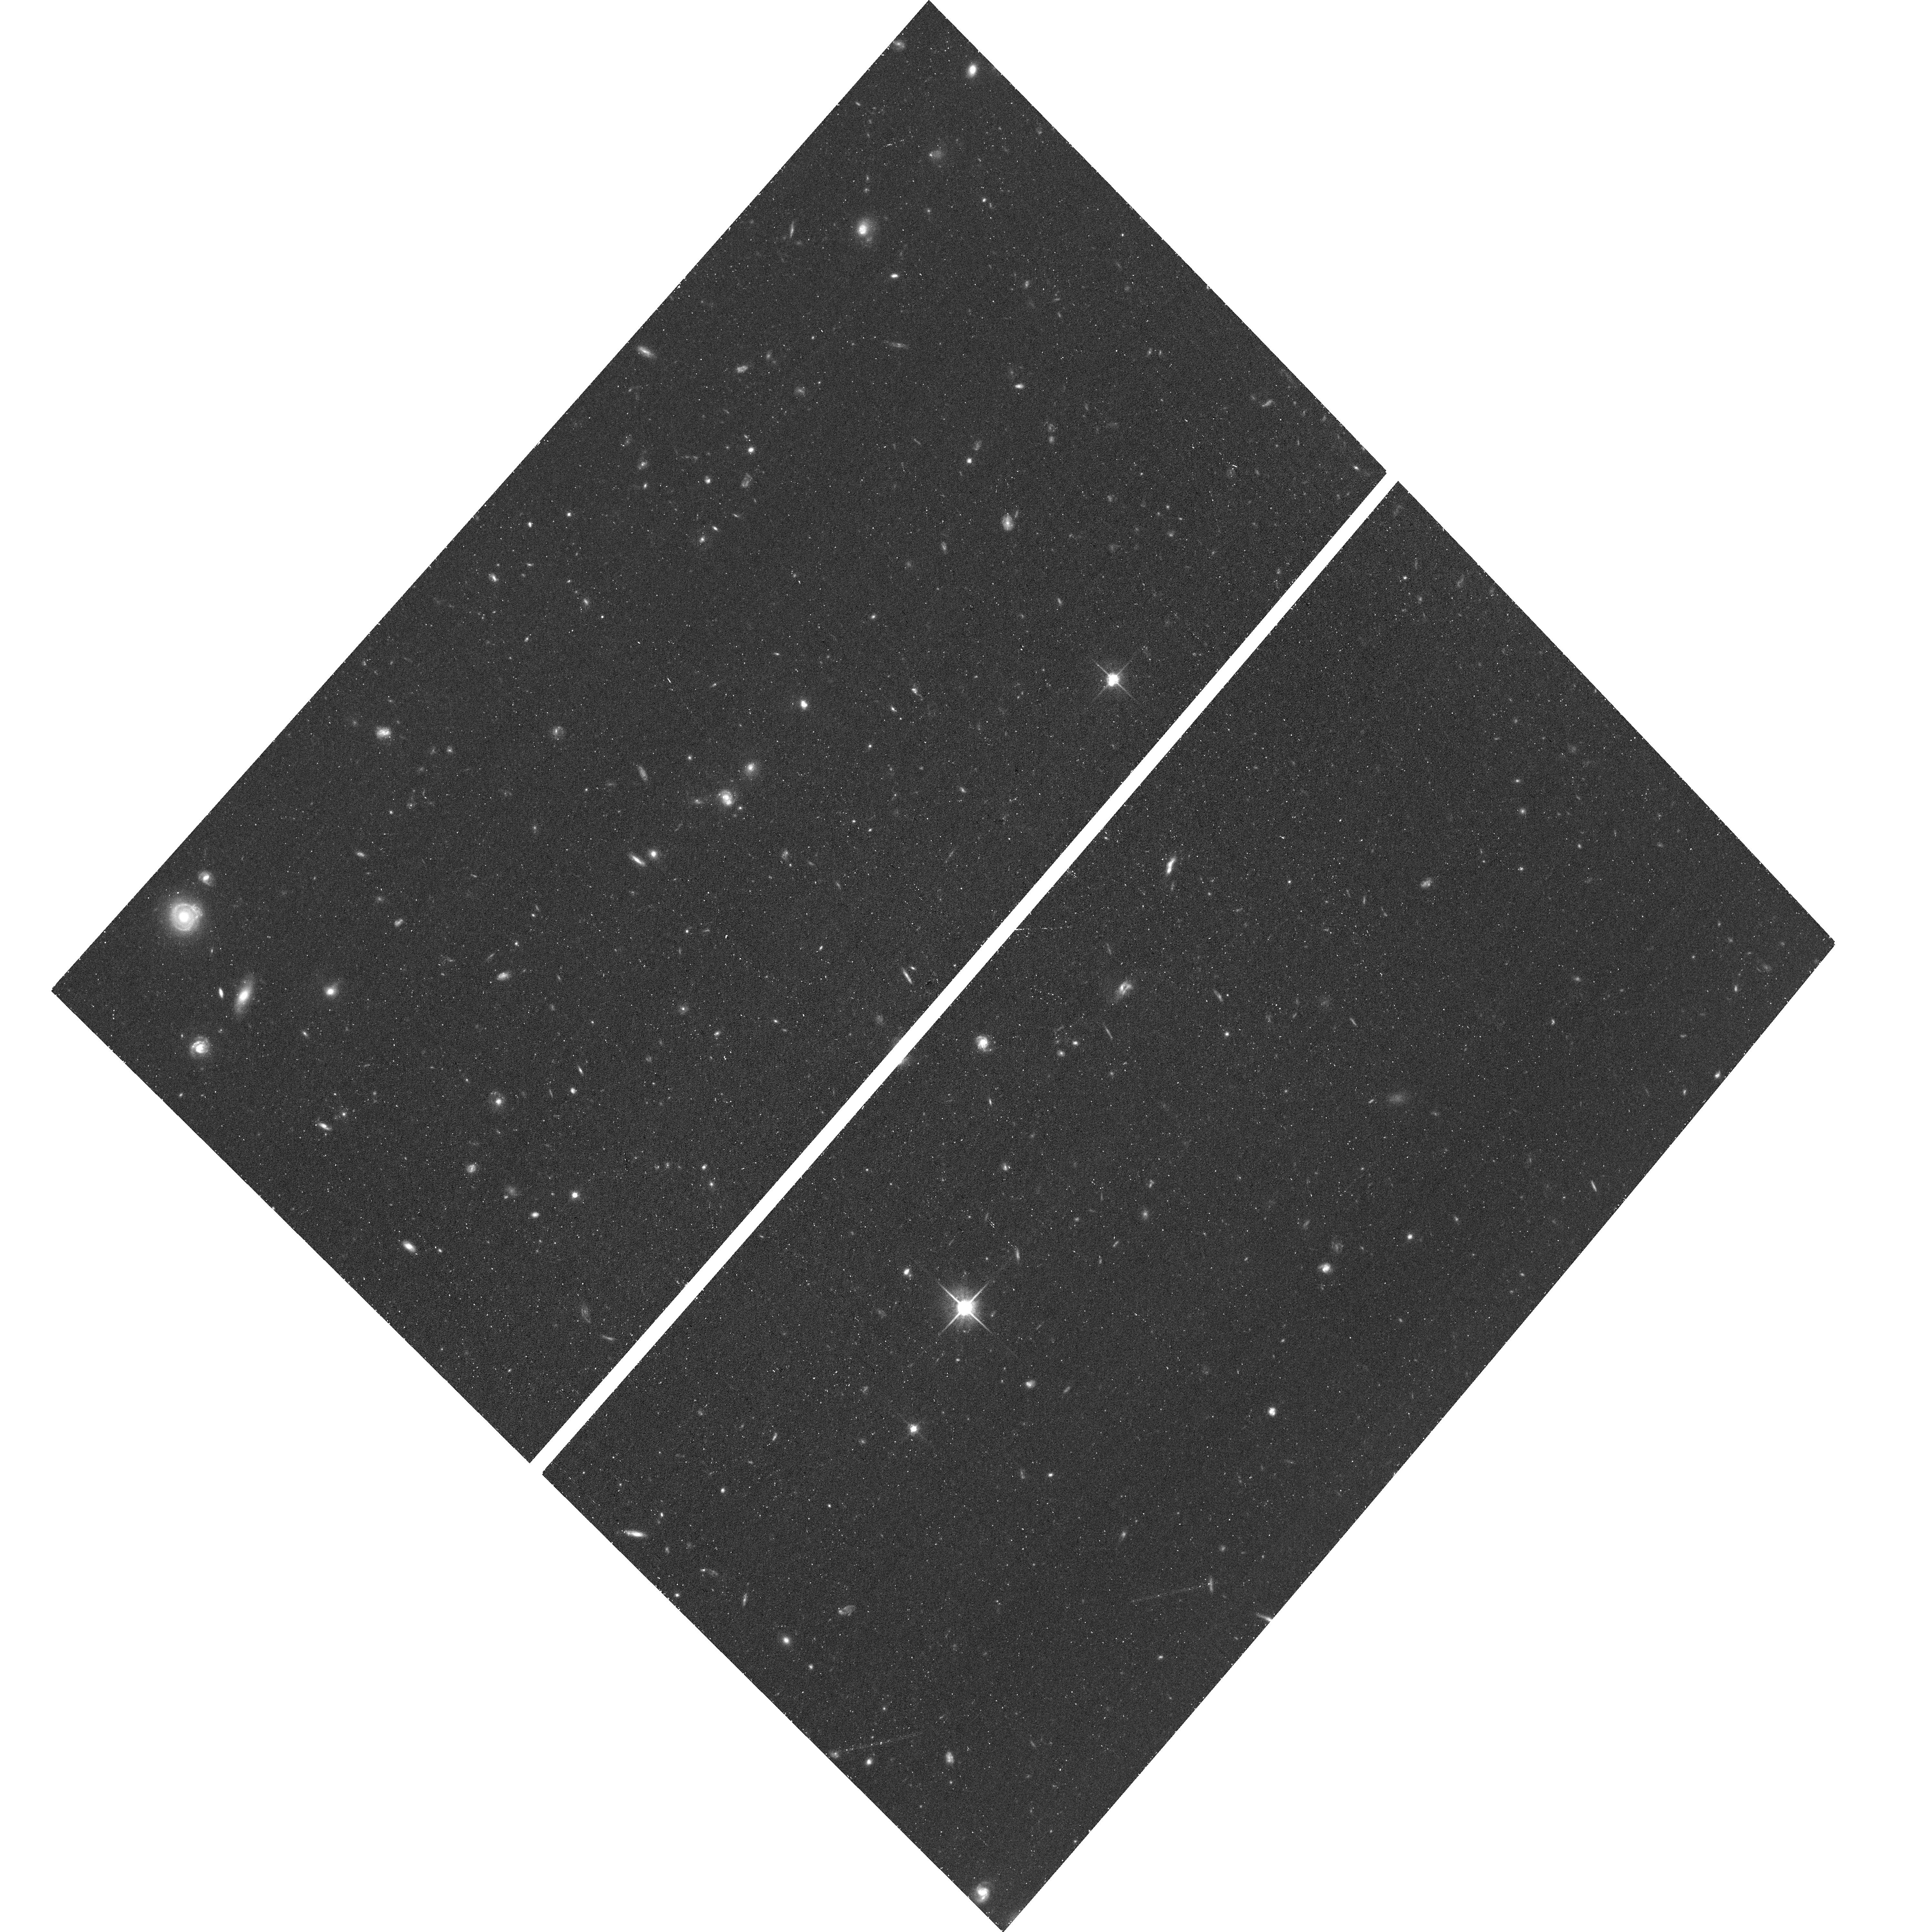
Target: M94-CL9. Instrument: ACS/WFC. Filter: F814W. Exposure: 38 min. Observation ID: hst_17712_03_acs_wfc_f814w_jfha03

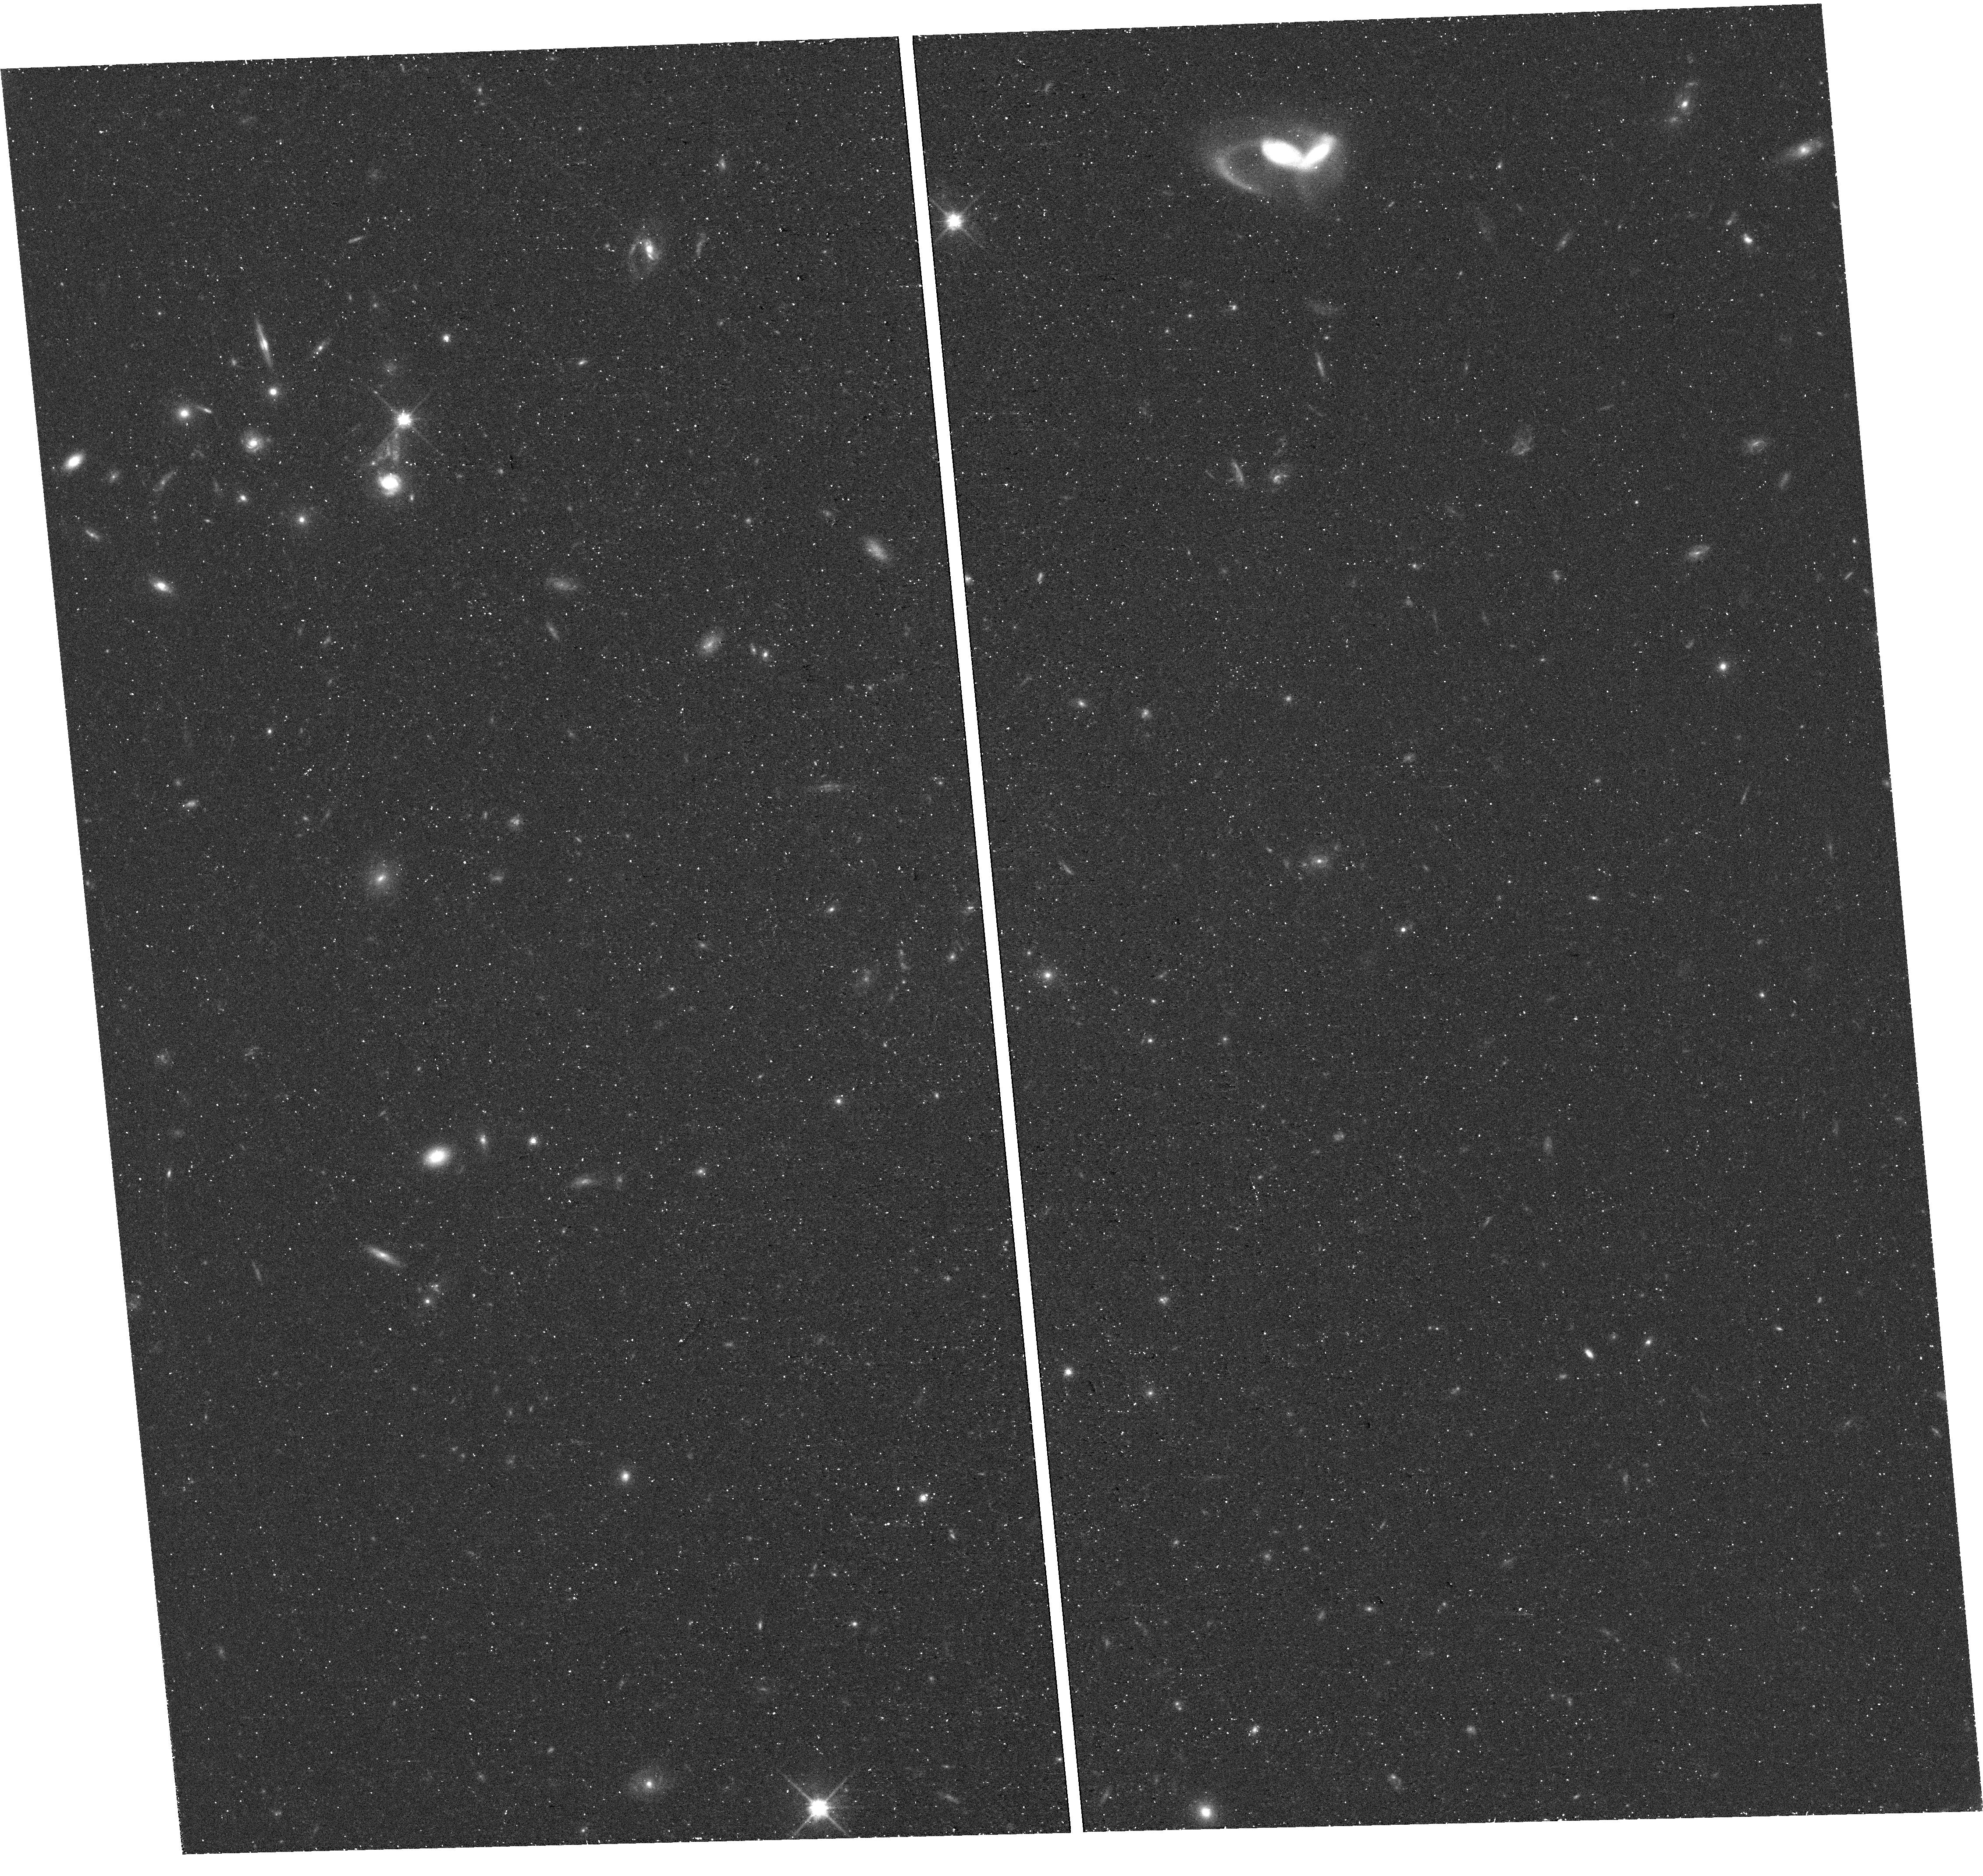
Target: field at RA 192.849°, Dec 40.316°. Instrument: WFC3/UVIS. Filter: F814W. Exposure: 38 min. Observation ID: hst_17712_02_wfc3_uvis_f814w_ifha02

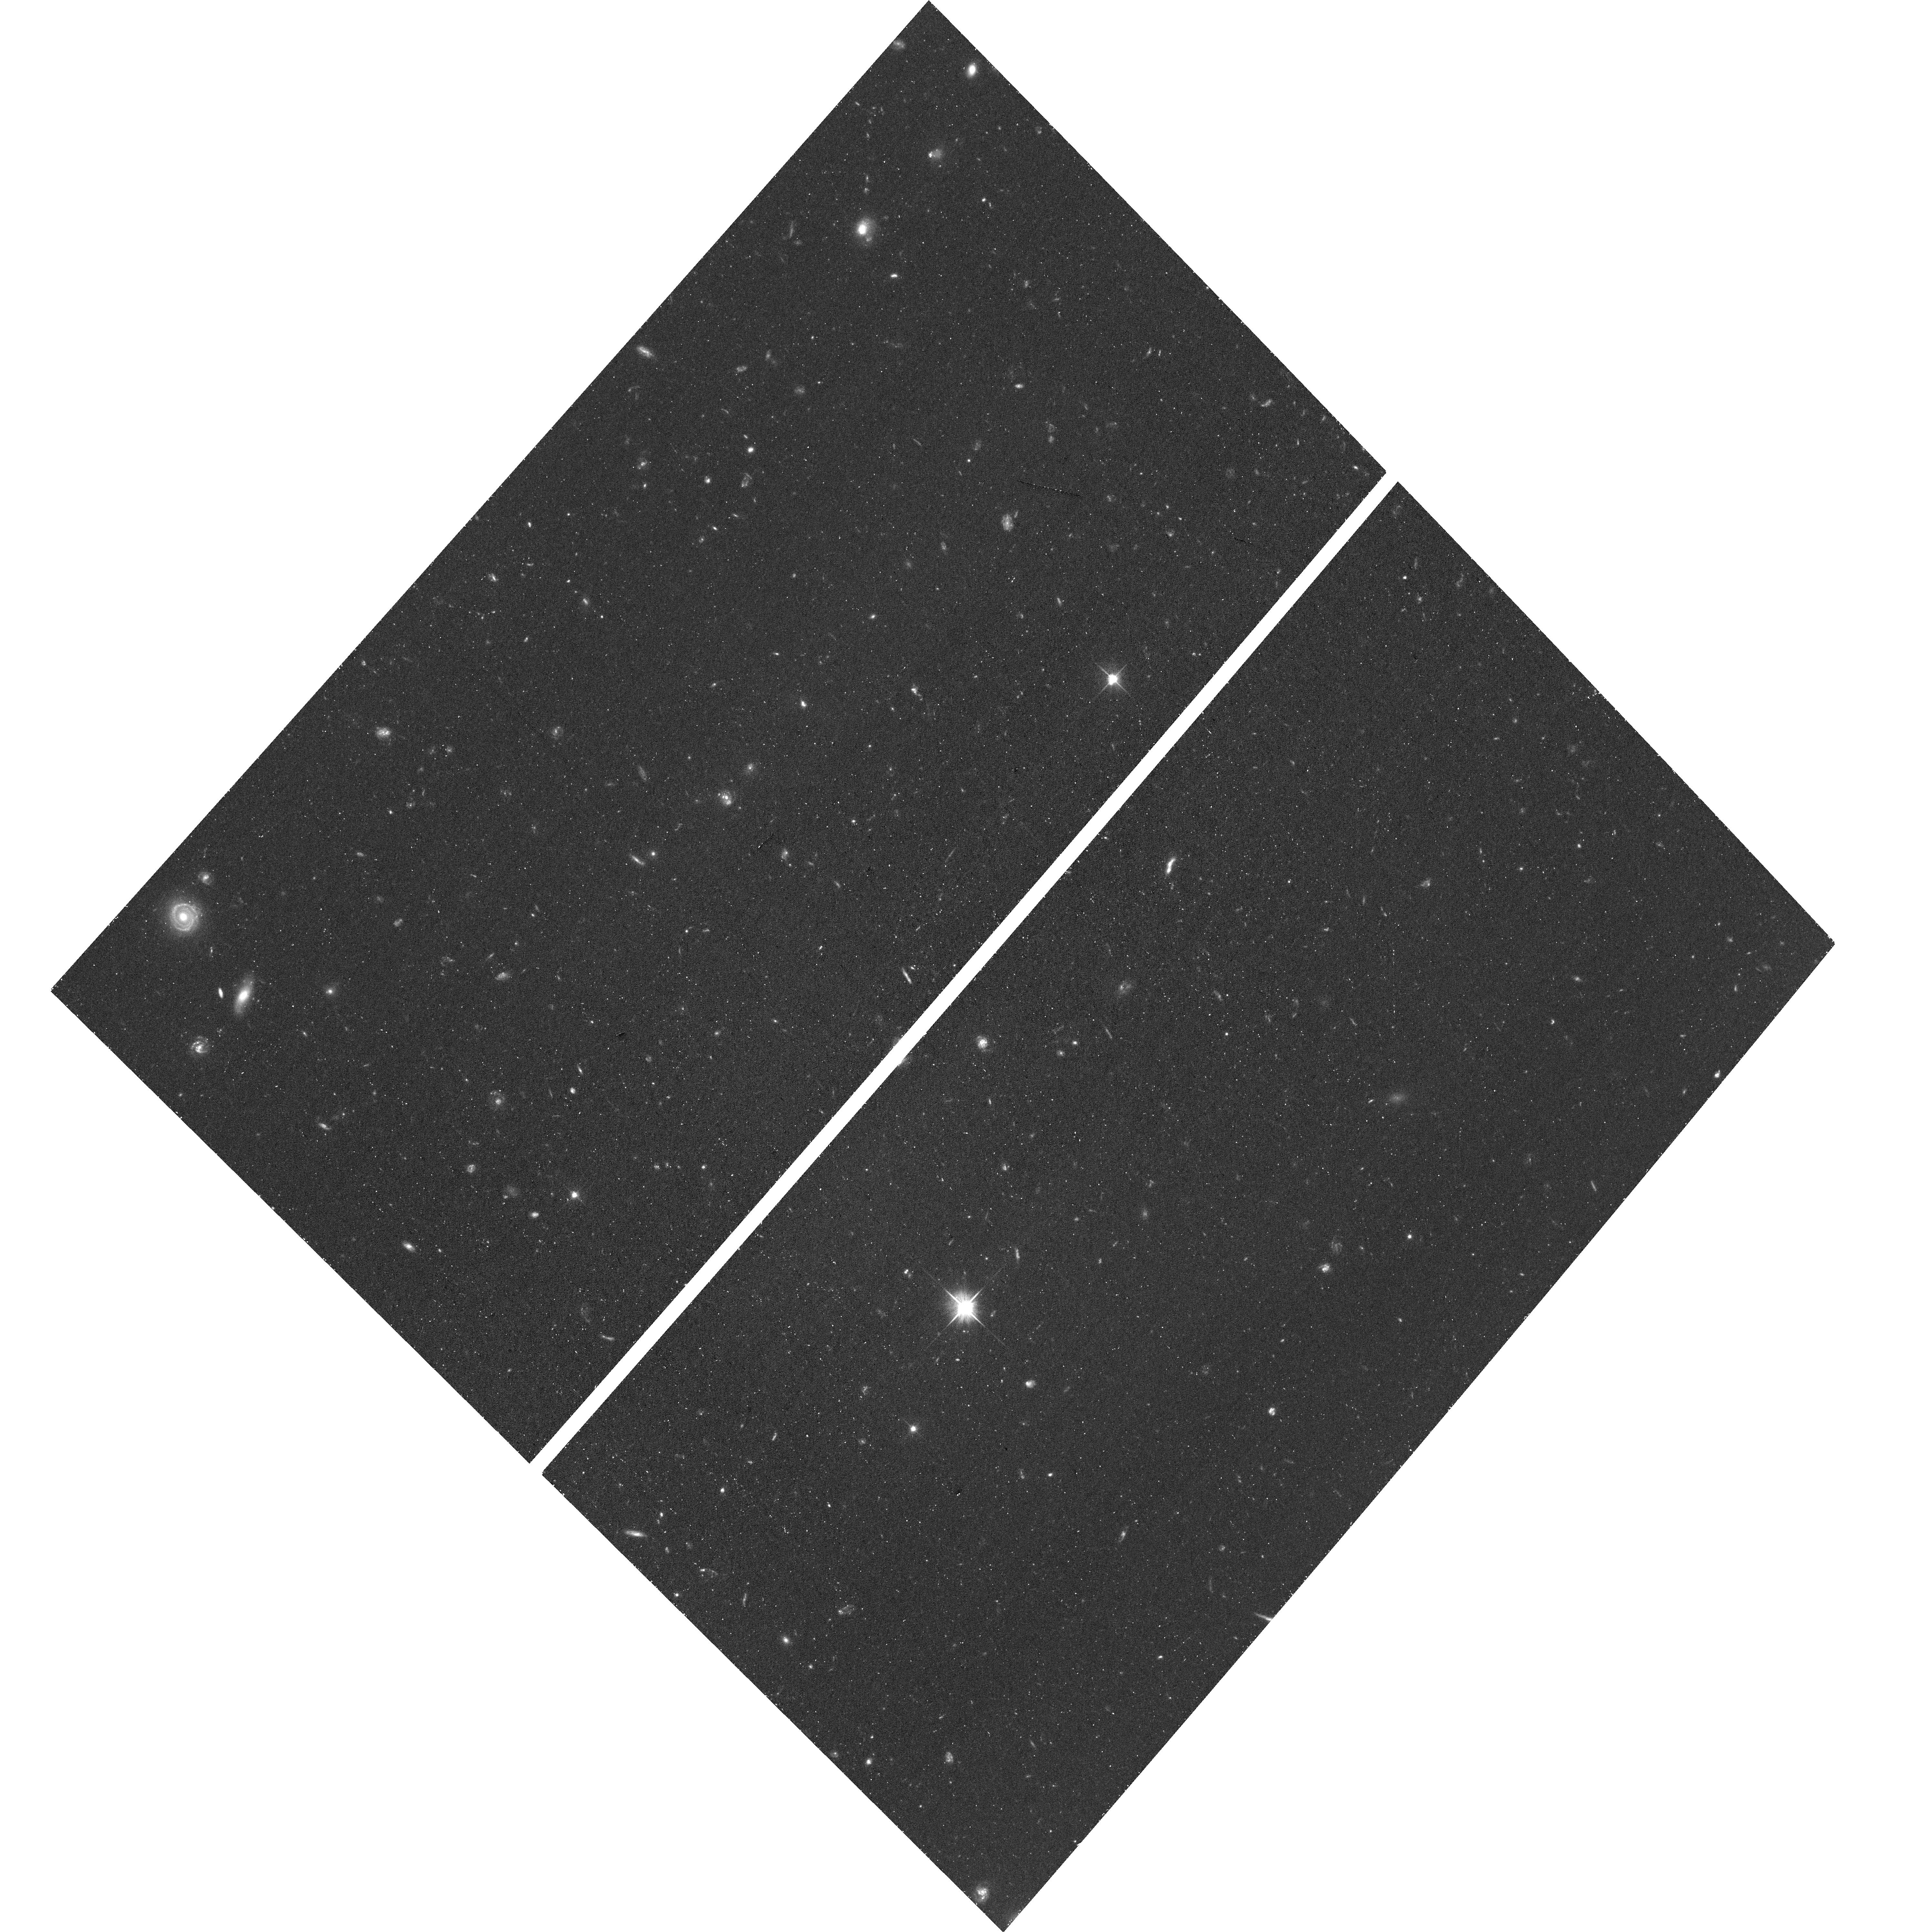
Target: M94-CL9. Instrument: ACS/WFC. Filter: F606W. Exposure: 38 min. Observation ID: hst_17712_01_acs_wfc_f606w_jfha01

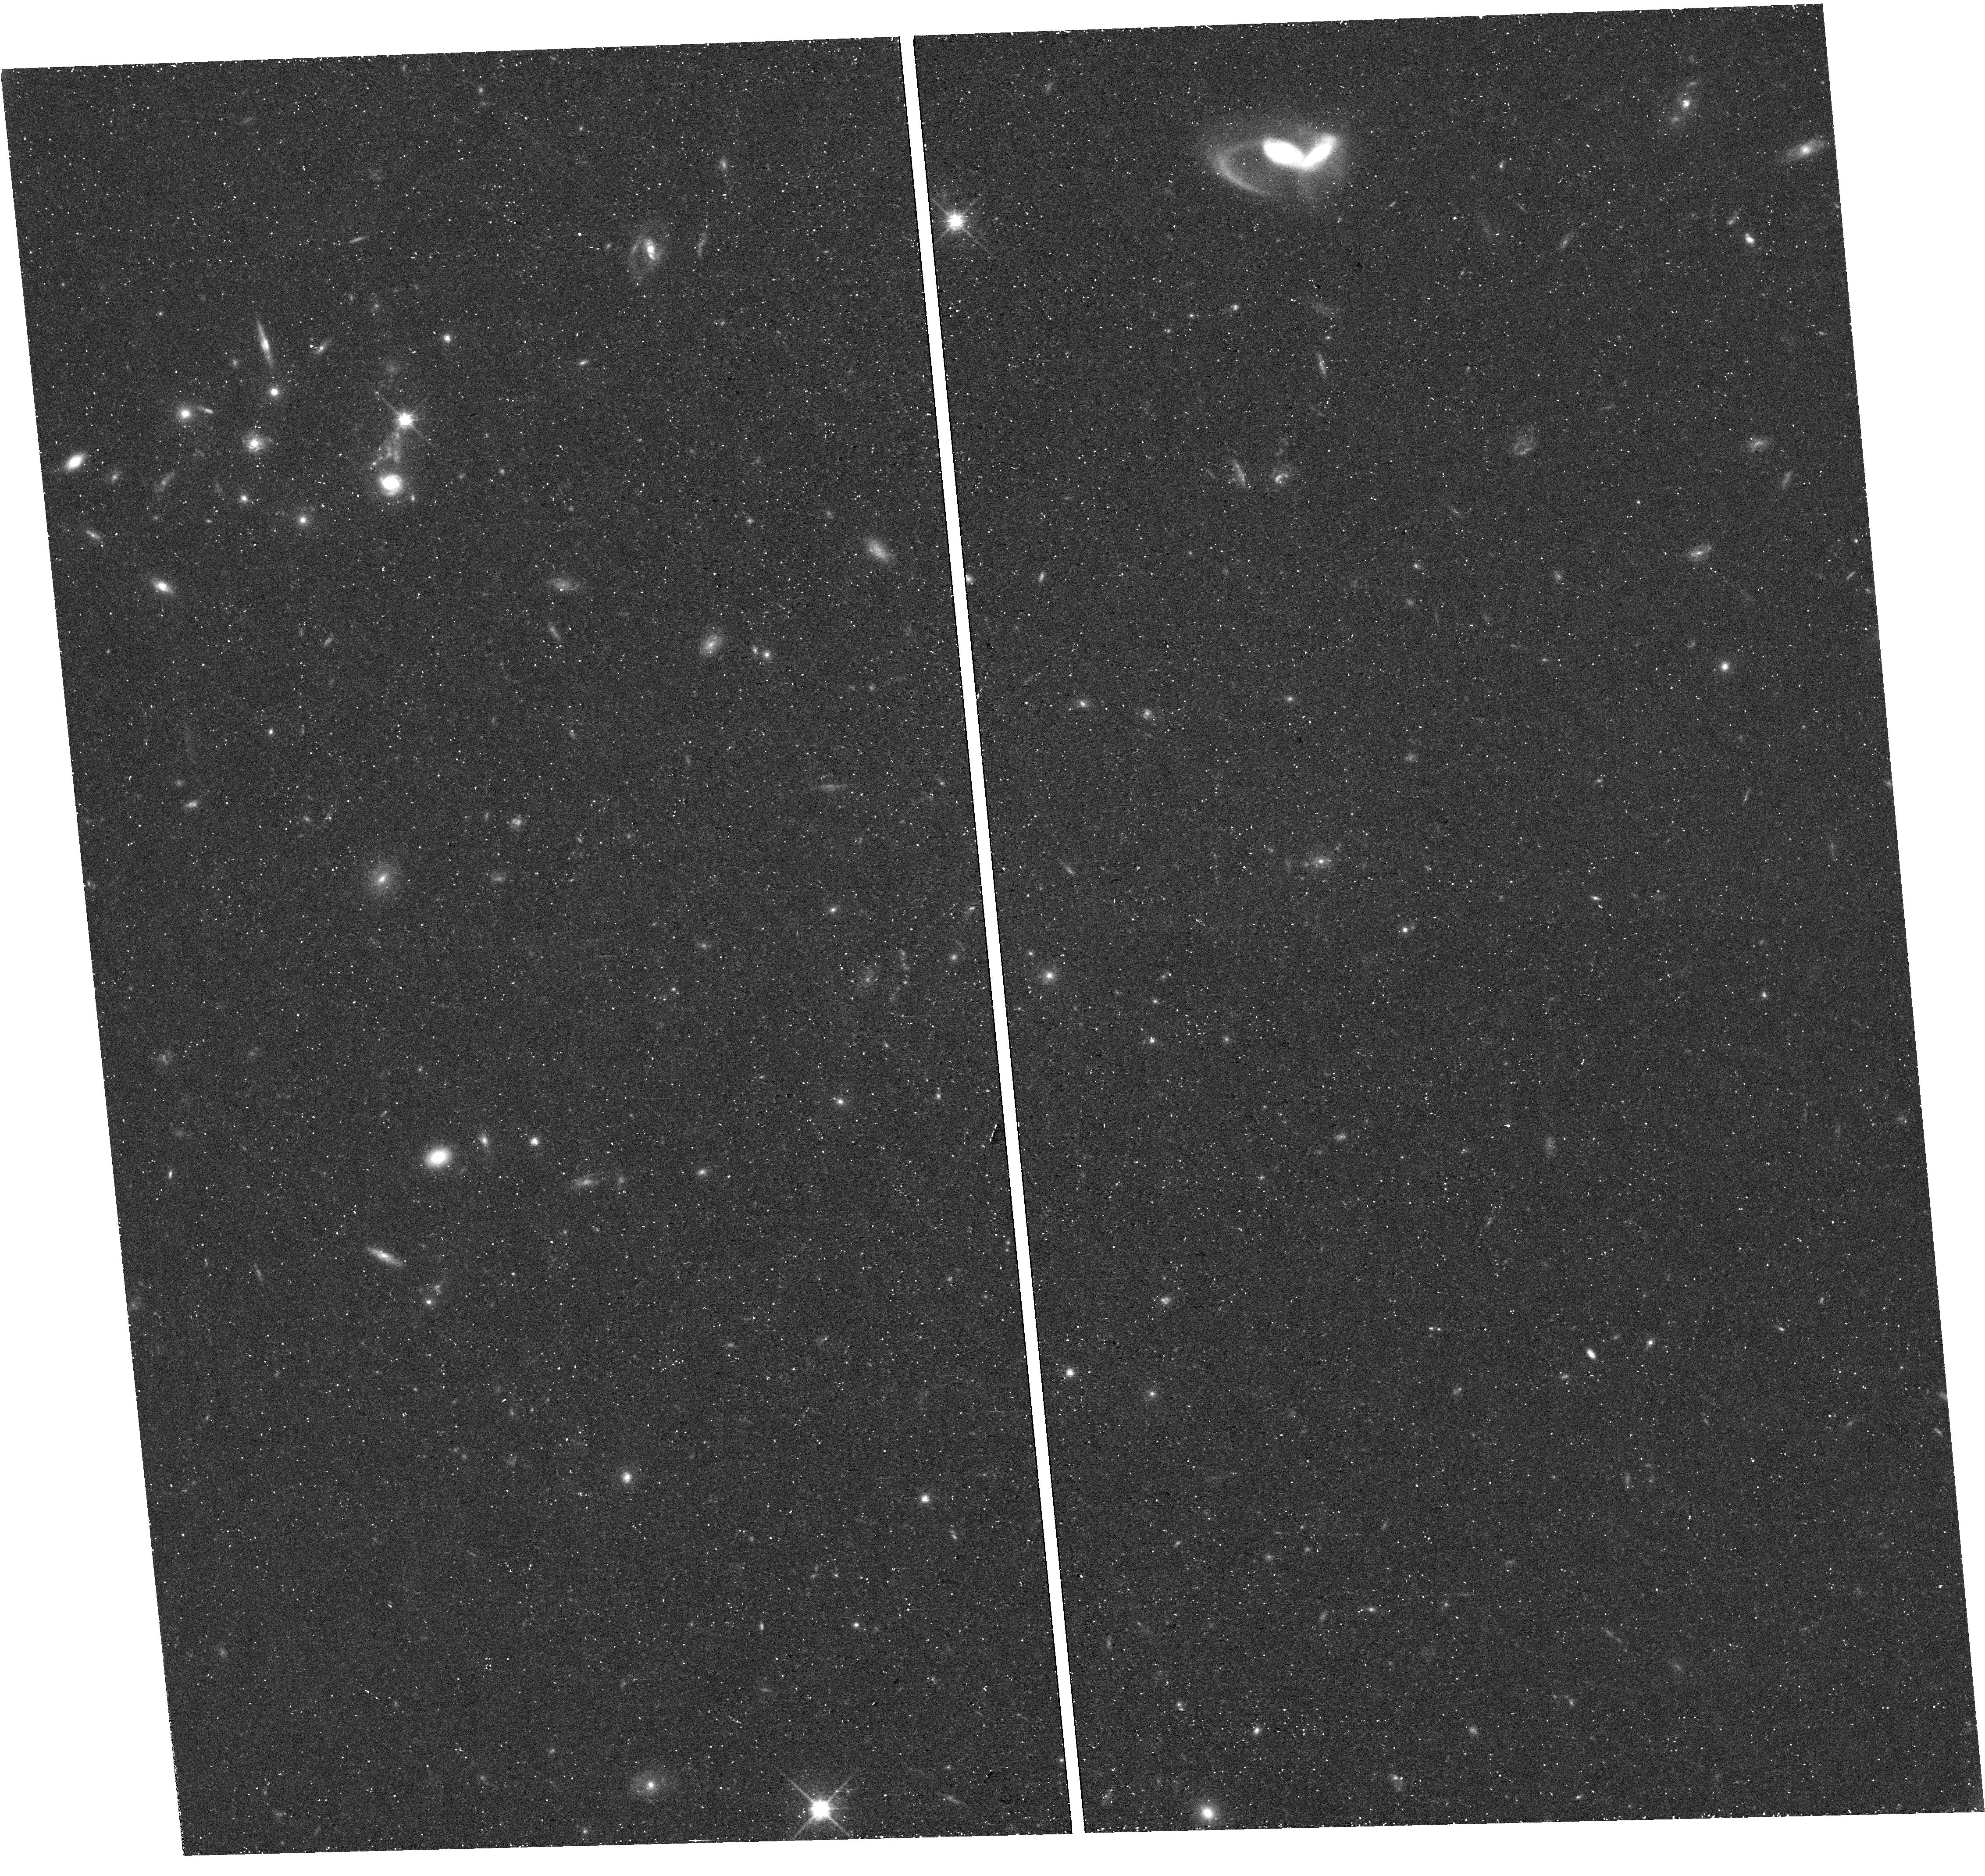
Target: field at RA 192.849°, Dec 40.316°. Instrument: WFC3/UVIS. Filter: F814W. Exposure: 38 min. Observation ID: hst_17712_03_wfc3_uvis_f814w_ifha03

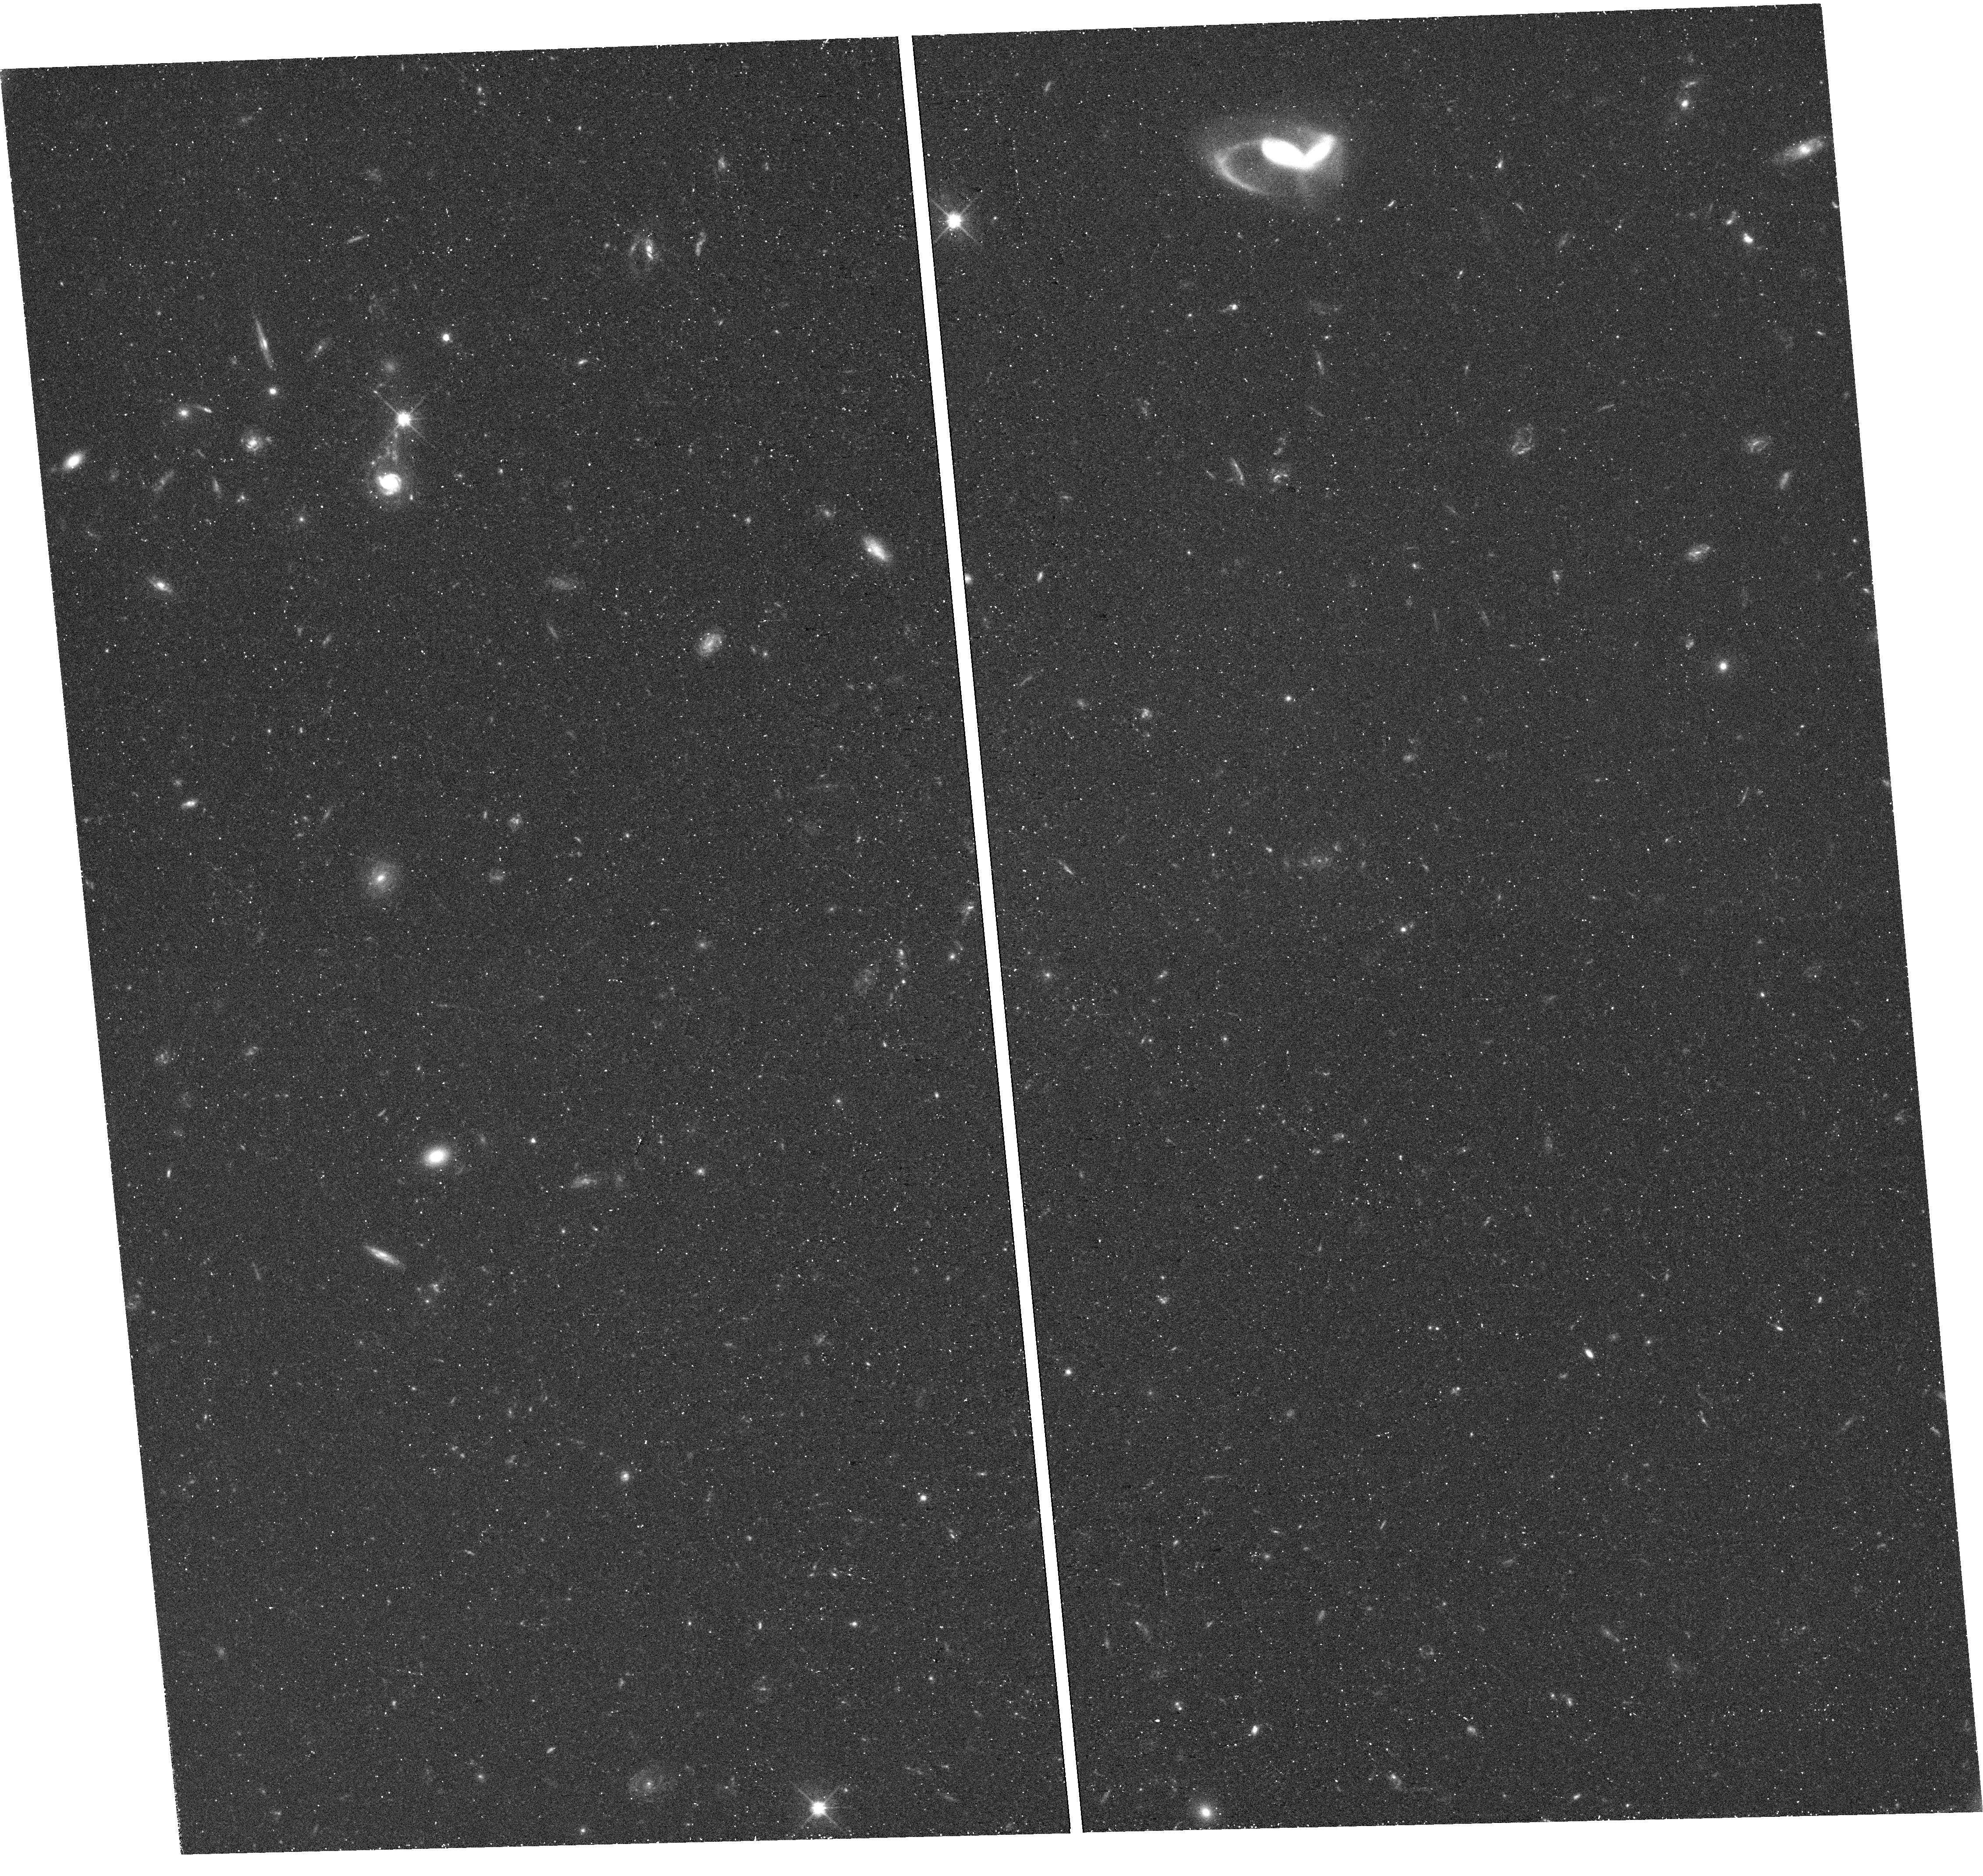
Target: field at RA 192.849°, Dec 40.316°. Instrument: WFC3/UVIS. Filter: F606W. Exposure: 38 min. Observation ID: hst_17712_02_wfc3_uvis_f606w_ifha02

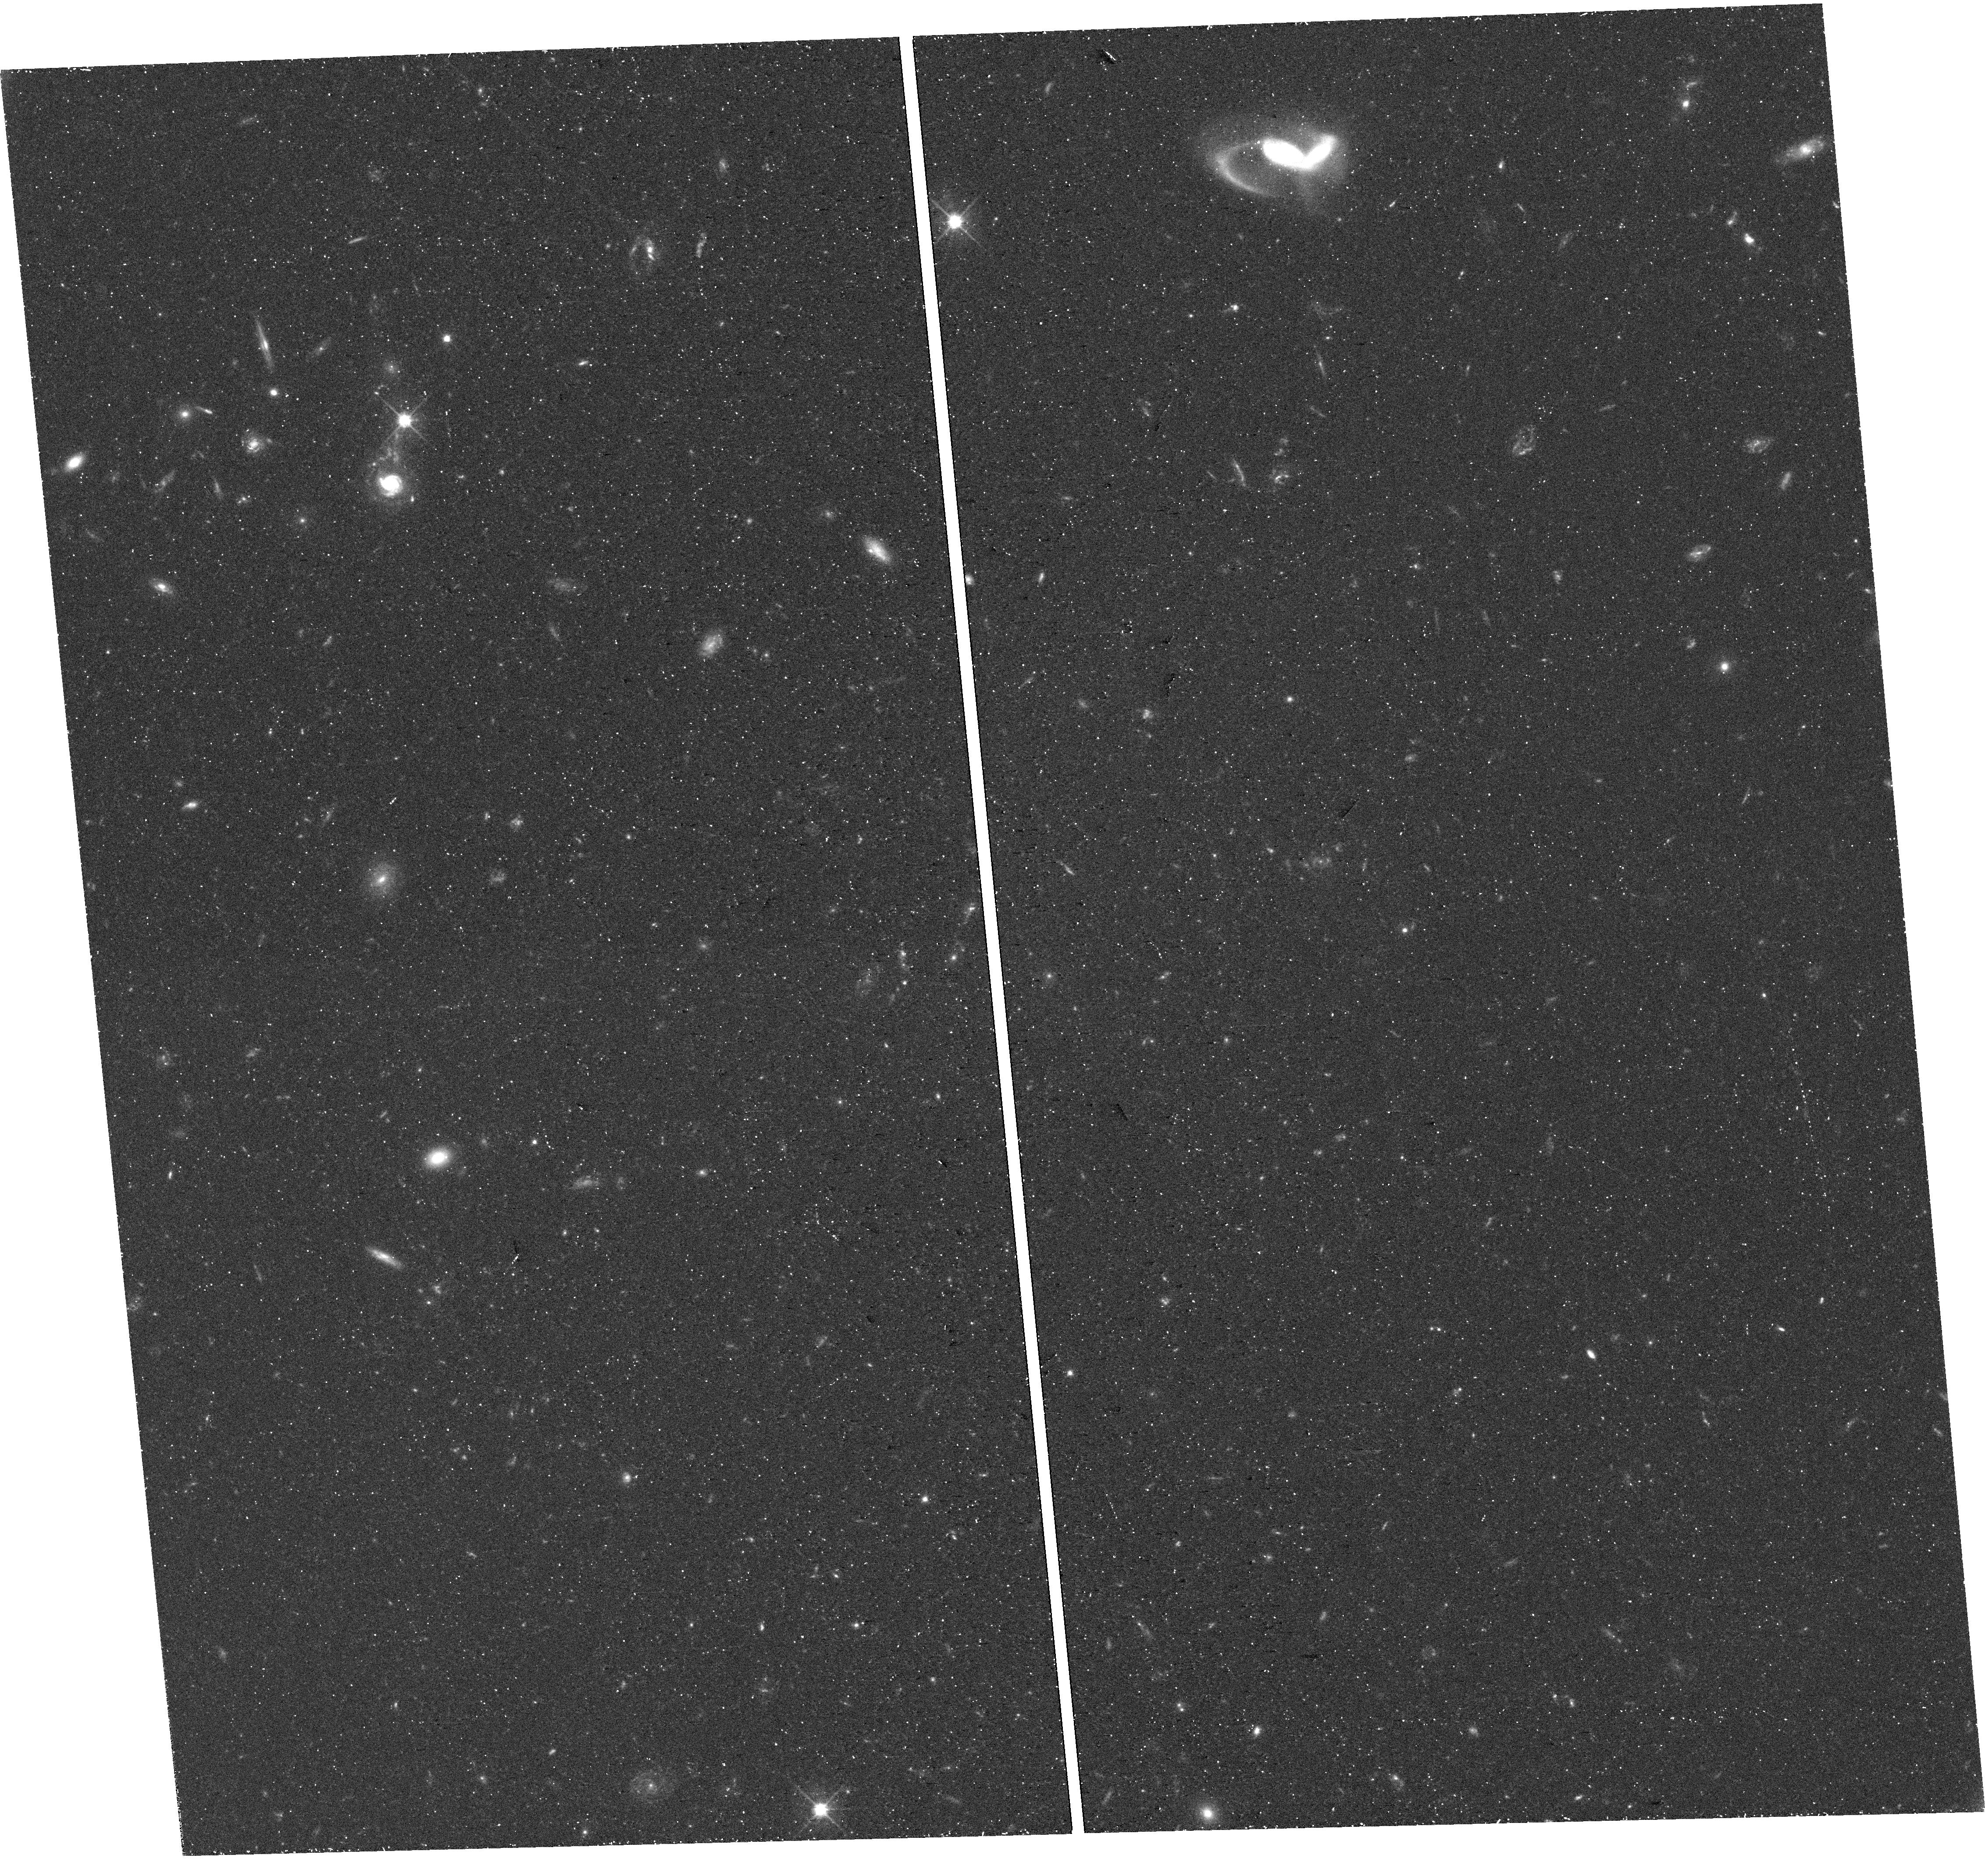
Target: field at RA 192.849°, Dec 40.316°. Instrument: WFC3/UVIS. Filter: F606W. Exposure: 38 min. Observation ID: hst_17712_03_wfc3_uvis_f606w_ifha03

Elucidating the Nature of a Starless Dark Matter Halo Near M94 (PI: Benitez-Llambay, Alejandro)

Observations with the FAST radio telescope recently detected a marginally resolved 21 cm HI cloud (named Cloud-9) near the M94 galaxy without an optical counterpart down to the surface brightness limit of the DESI Imaging Legacy Survey (~29.5 mag/arcsec^2 in the g band). Unlike previous candidate "dark" HI clouds, all known properties of Cloud-9 are consistent with RELHICs, namely starless dark matter halos filled with gas in hydrostatic equilibrium and thermal equilibrium with the cosmic ultraviolet background. However, the main doubts about its true nature concern the relatively poor angular resolution of the FAST data and the uncomfortably large upper limit in the stellar mass of any luminous stellar counterpart, M_* <= 10^5 Msun, a value comparable to the stellar mass of nearby HI-rich dwarfs. We thus propose to carry out deep photometric observations (8 orbits) with the HST/ACS instrument to bring down constraints to the stellar mass of this object to M_* < 10^4 Msun (and possibly 10^(3.5) Msun) and elucidate the true nature of Cloud-9. Either outcome will be important: (i) if we do not detect a stellar counterpart, we will reinforce the RELHIC interpretation for this system while confirming a cornerstone prediction of the LCDM model, namely the existence of starless collapsed dark matter structures on sub-galactic mass scales; (ii) if we do detect a stellar counterpart, we will have uncovered the faintest HI-rich dwarf galaxy known outside the Local Group.